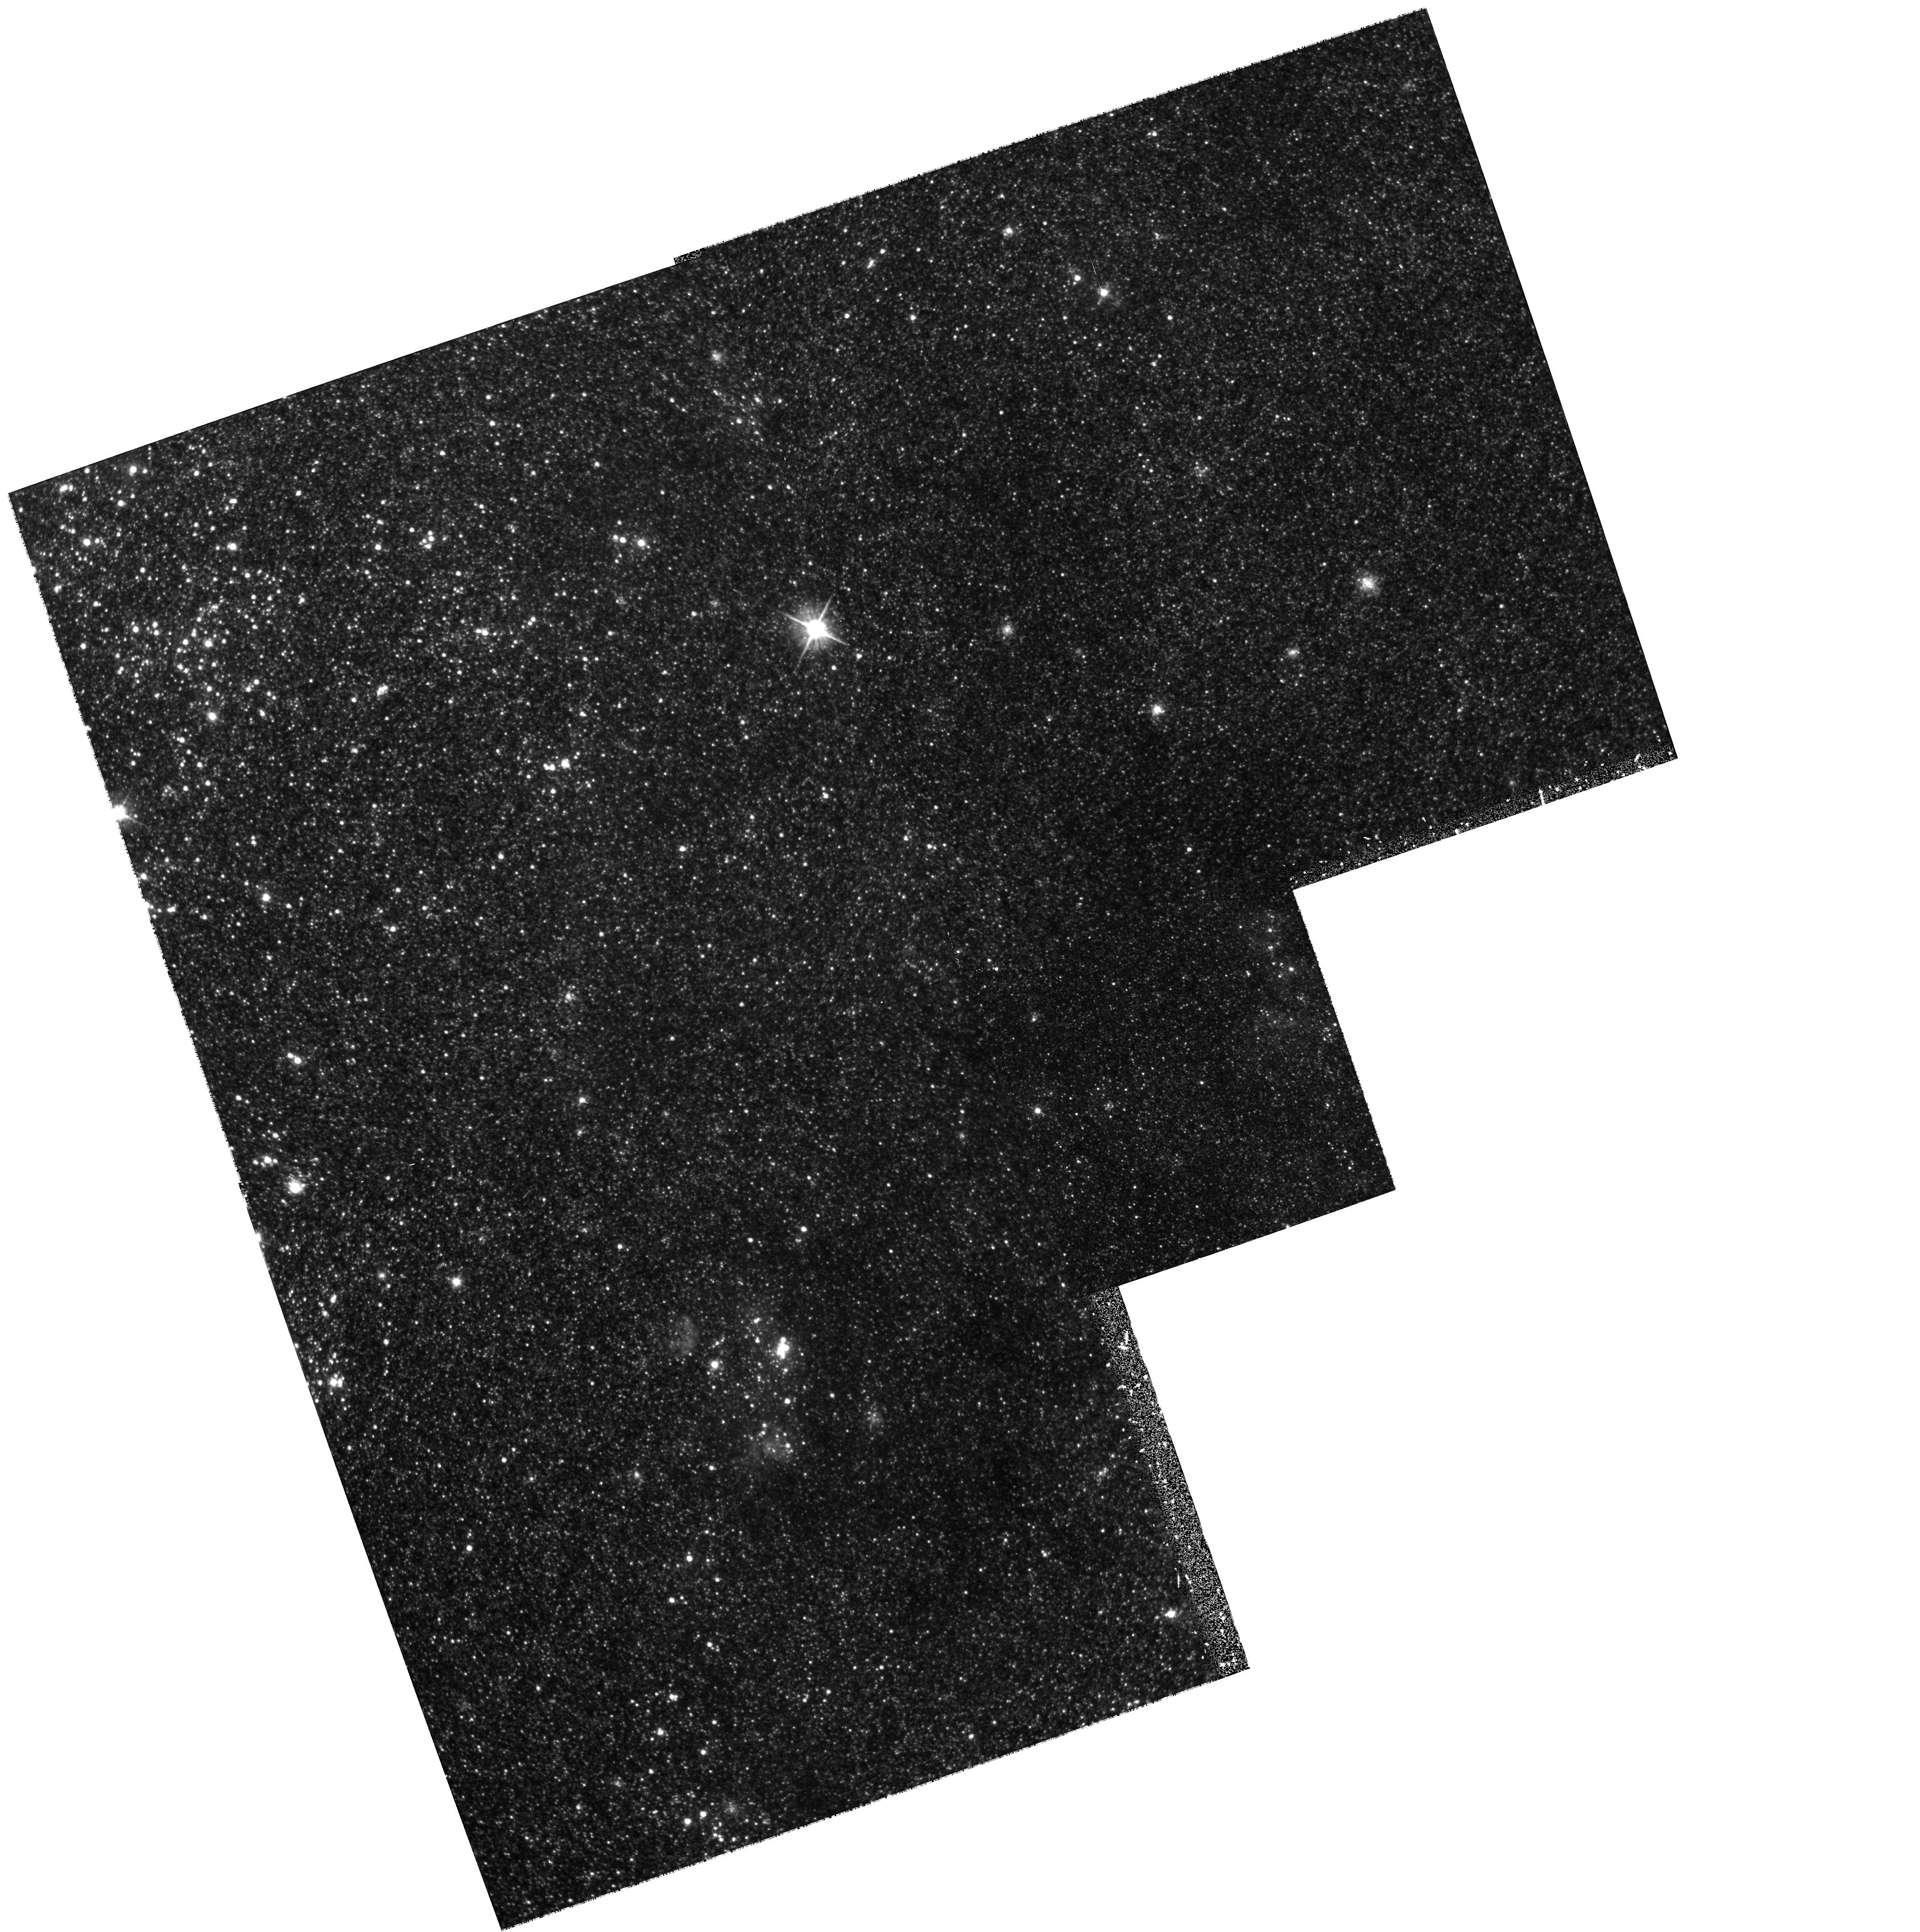
Target: NGC598-SRV5. Instrument: WFPC2/PC. Filter: F555W. Exposure: 37 min. Observation ID: hst_6640_05_wfpc2_pc_f555w_u3vn05

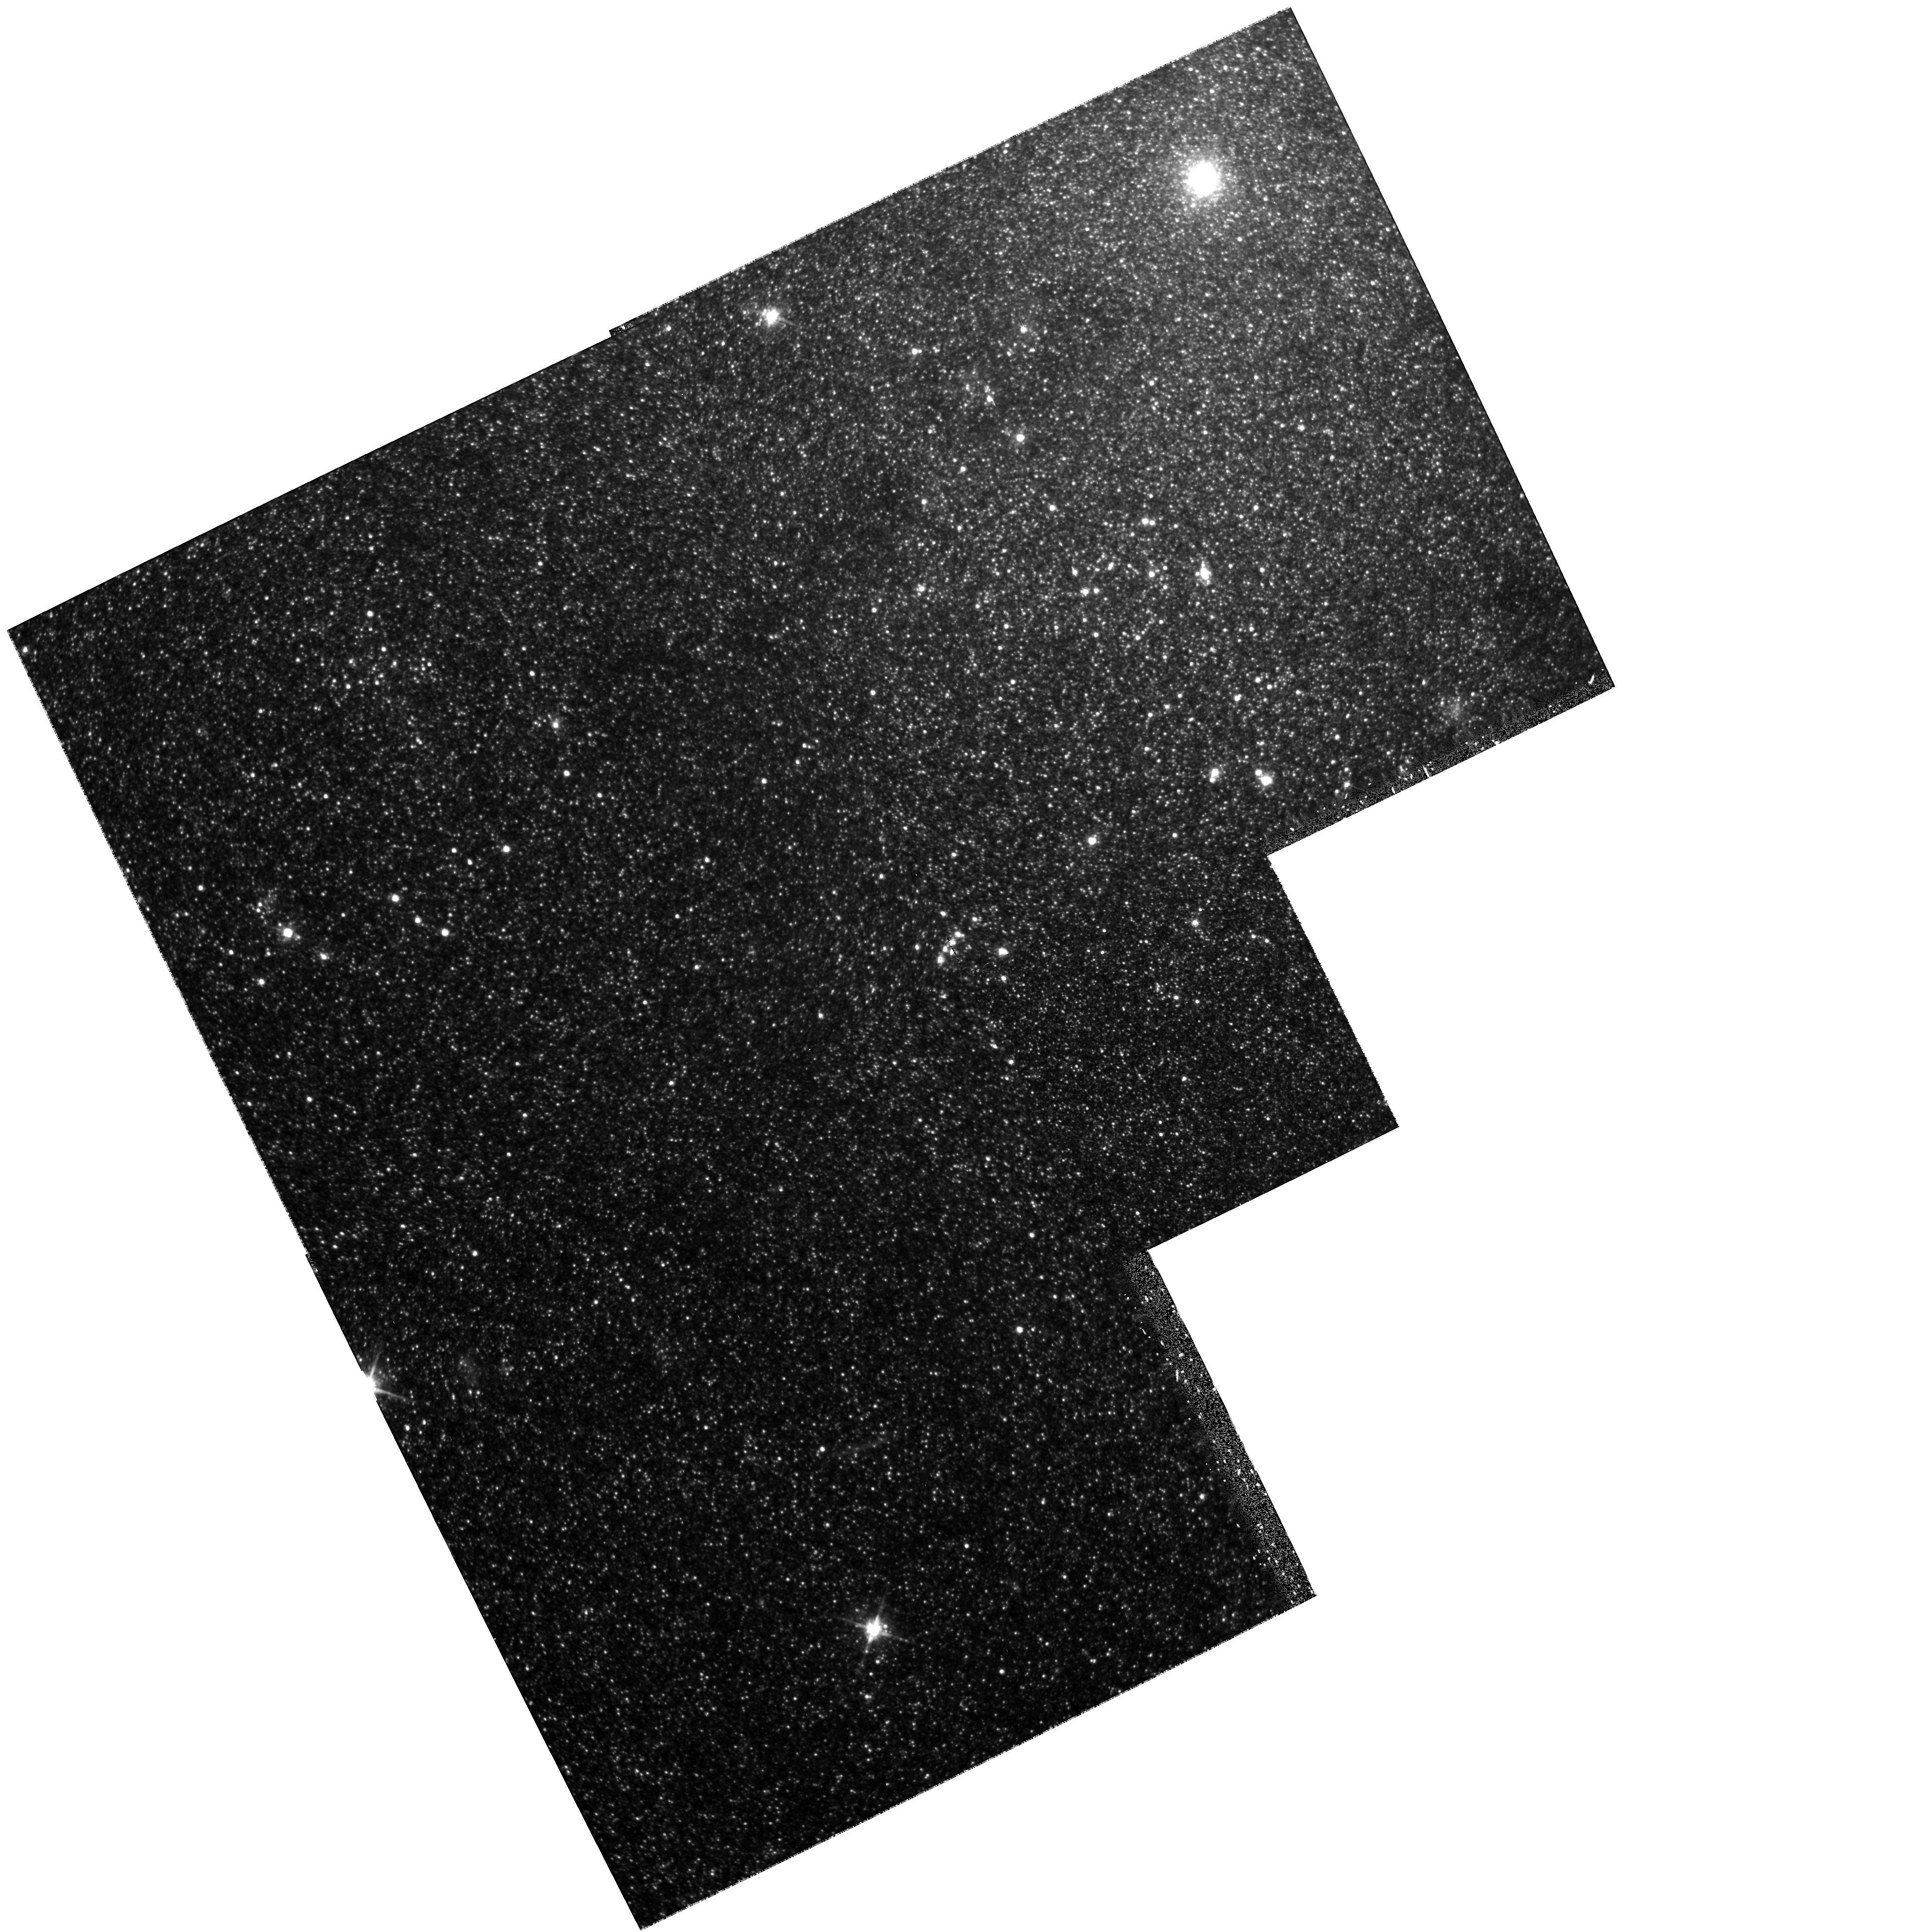
Target: NGC598-SRV2. Instrument: WFPC2/PC. Filter: F814W. Exposure: 35 min. Observation ID: hst_6640_02_wfpc2_pc_f814w_u3vn02

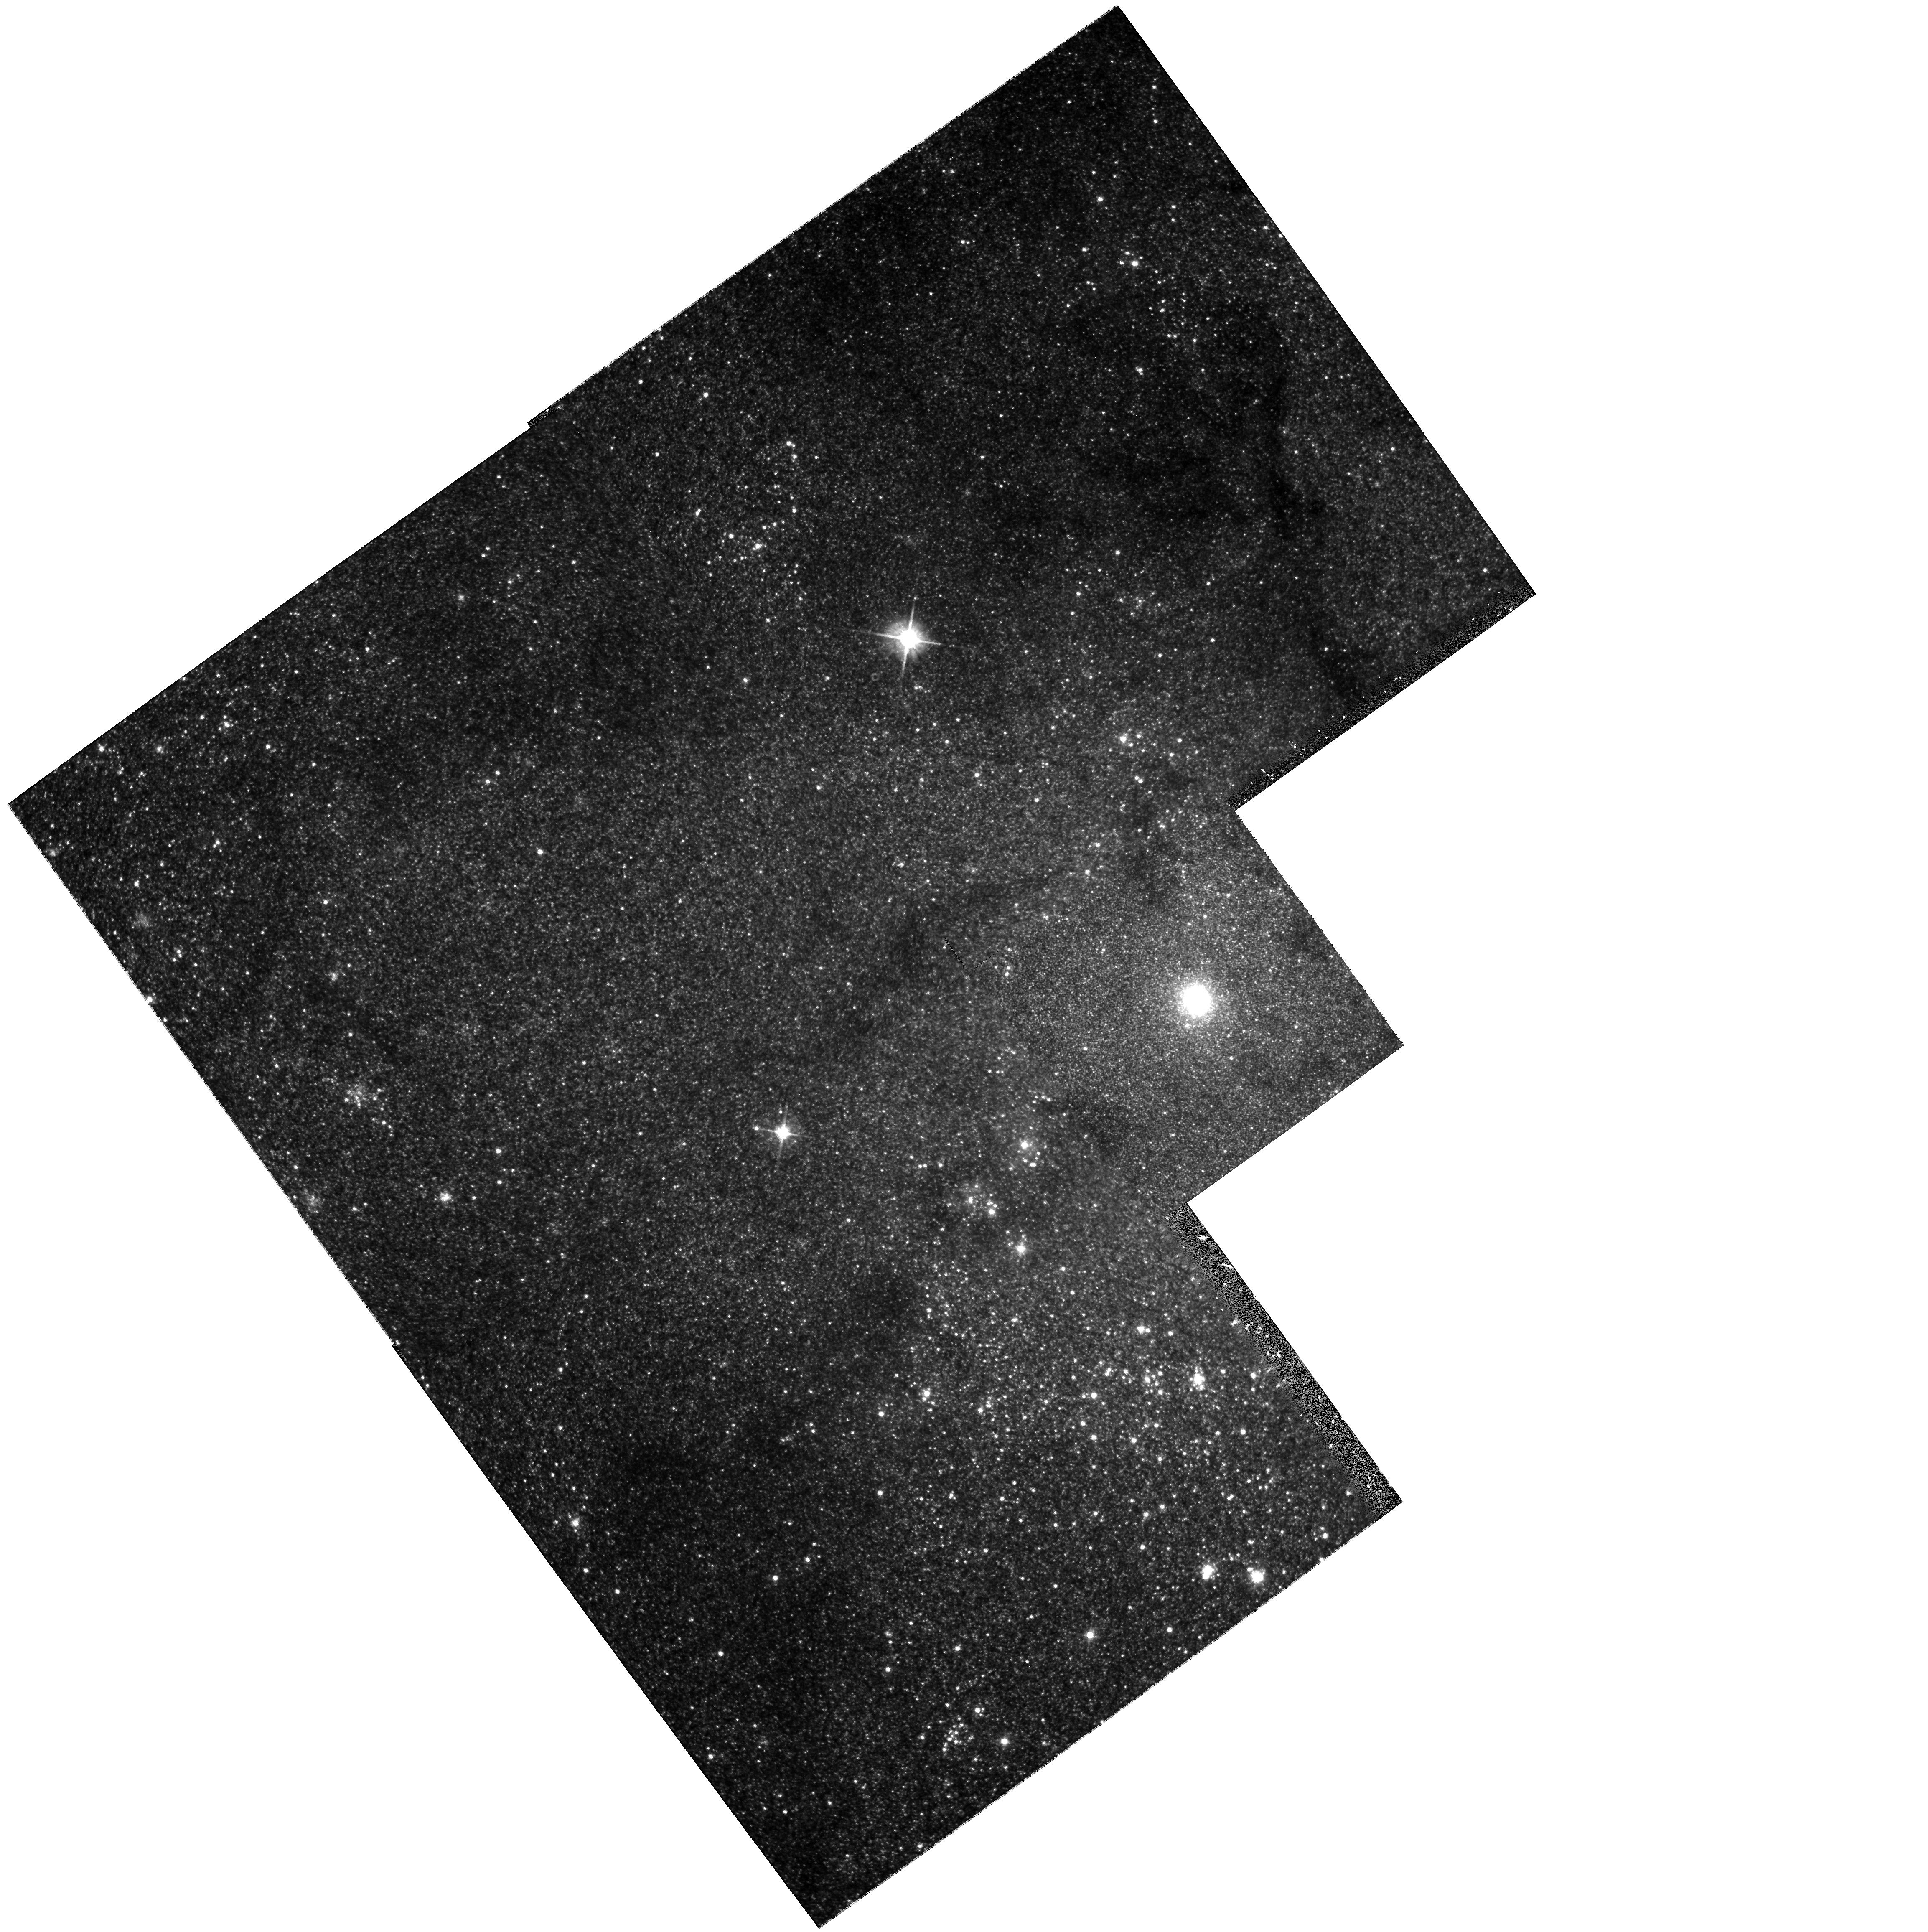
Target: NGC598-SRV1. Instrument: WFPC2/PC. Filter: F555W. Exposure: 37 min. Observation ID: hst_6640_01_wfpc2_pc_f555w_u3vn01

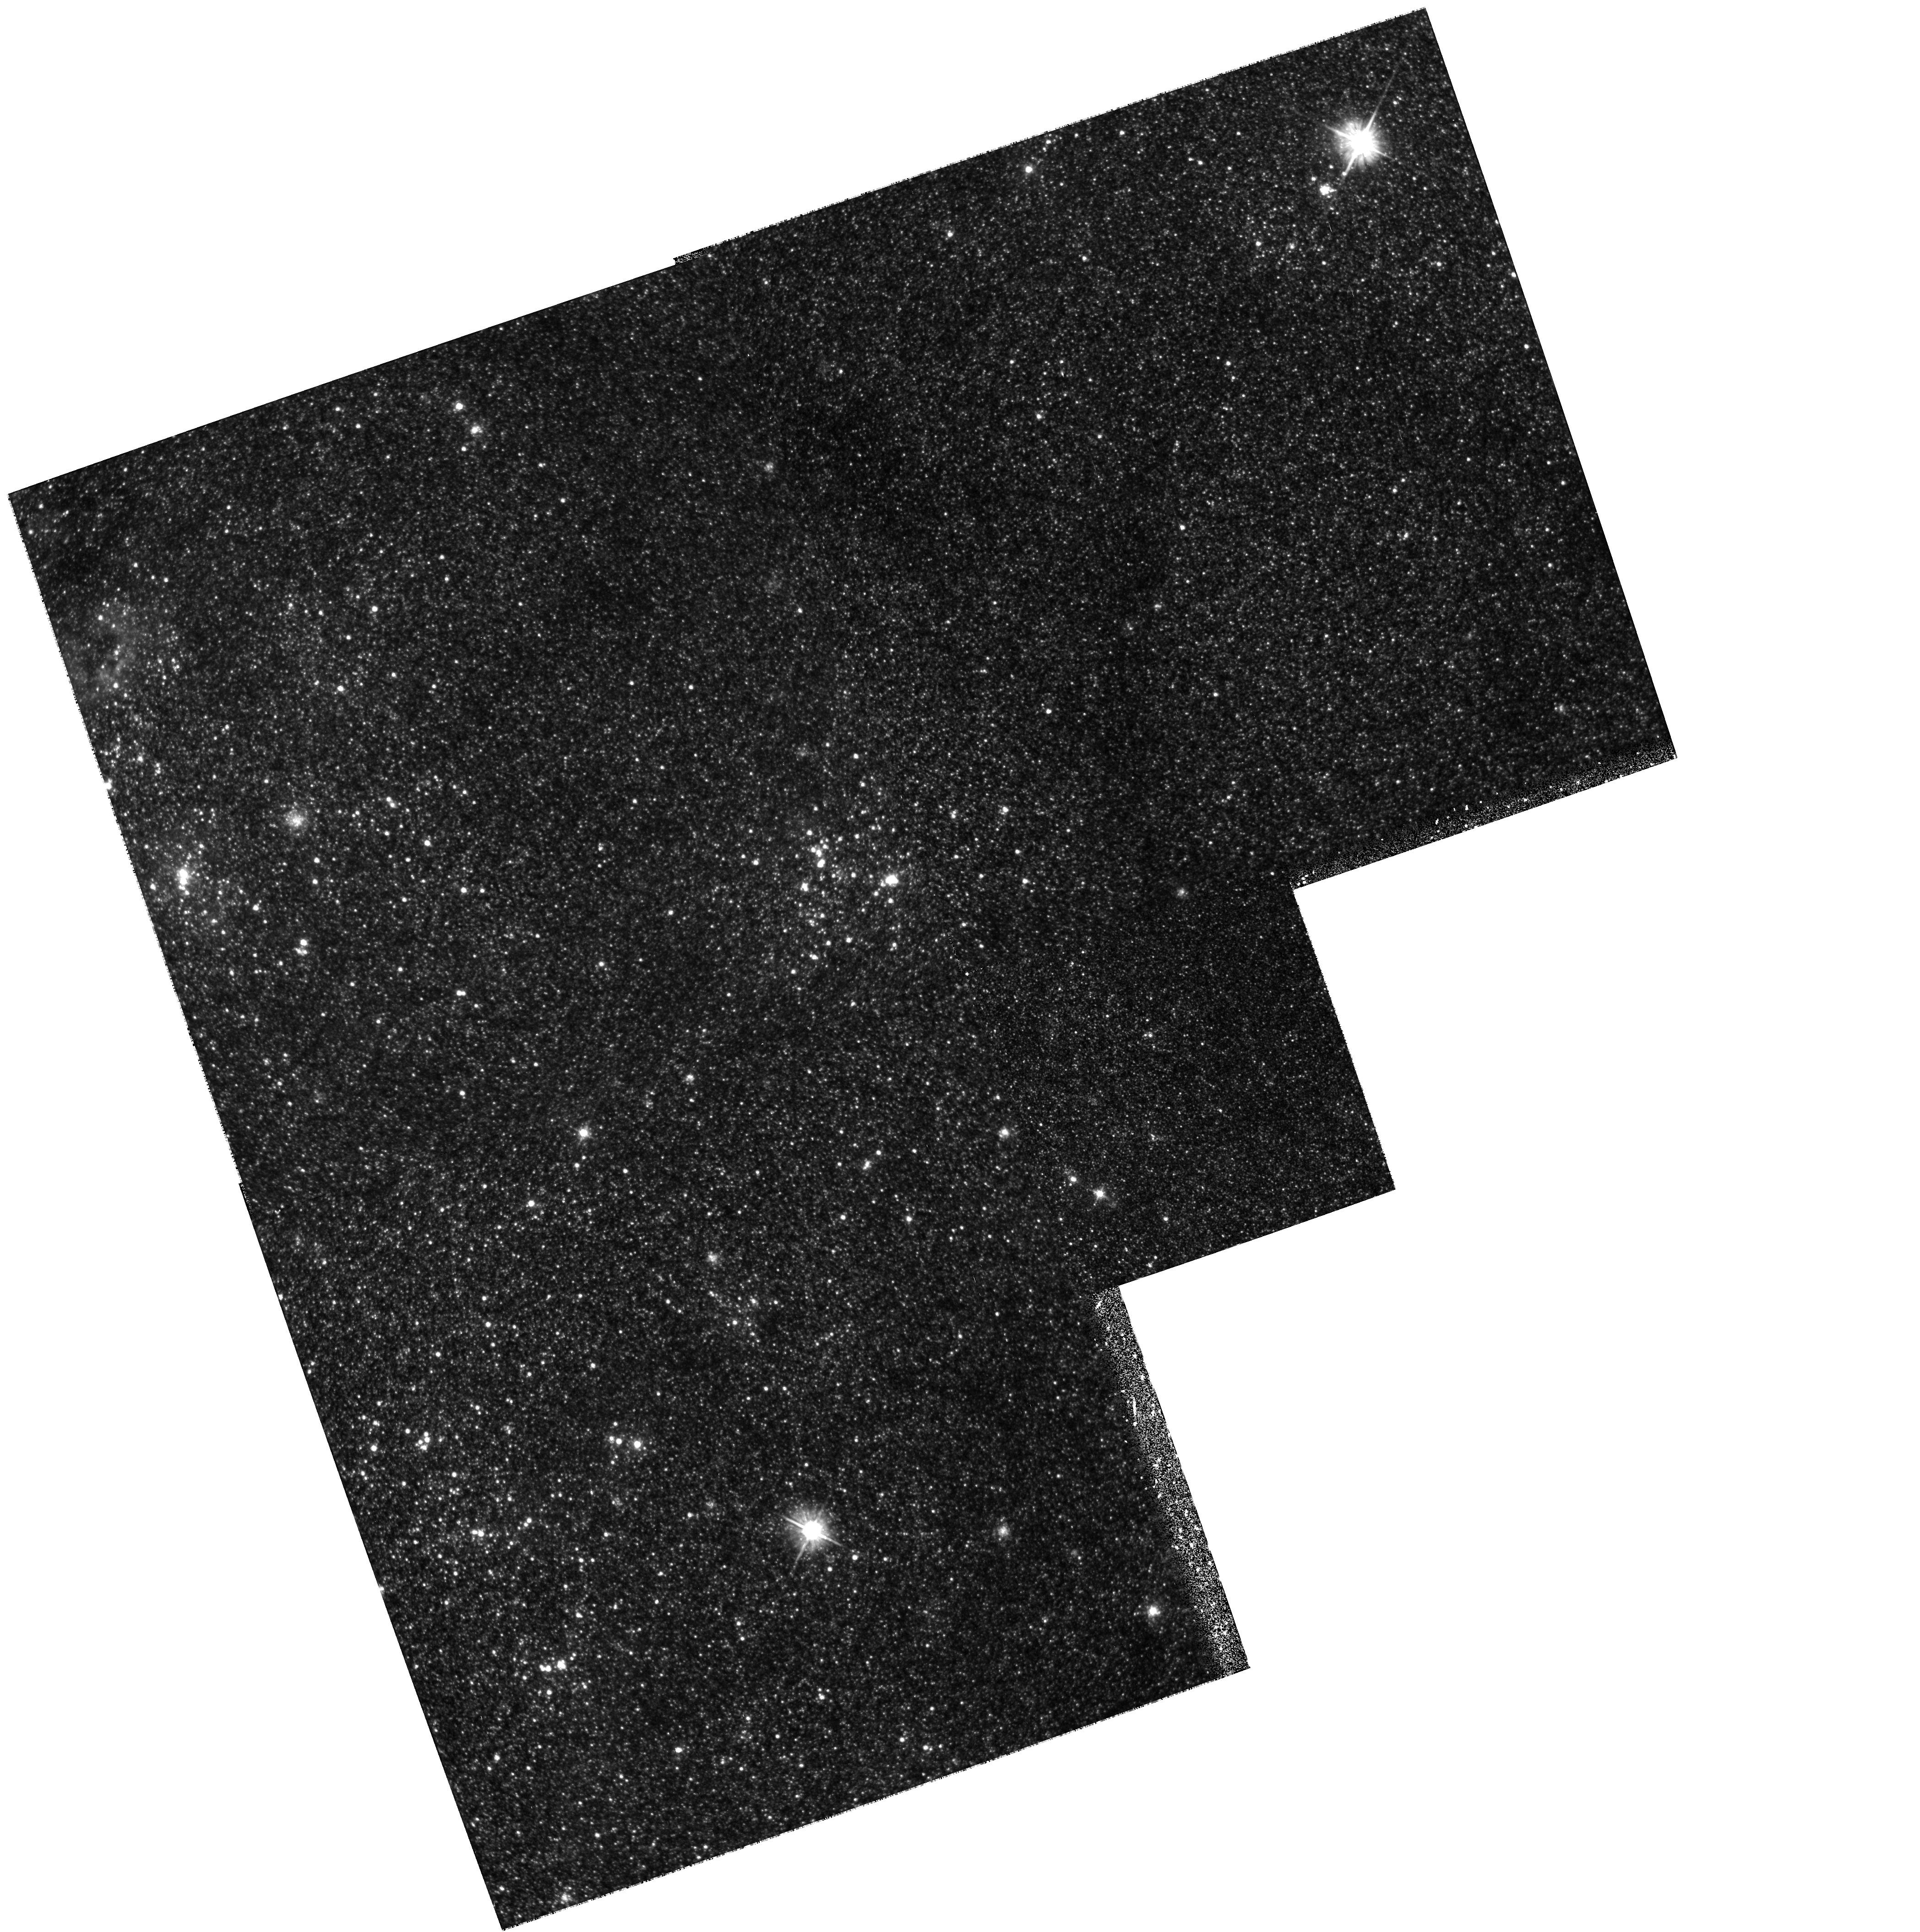
Target: NGC598-SRV4. Instrument: WFPC2/PC. Filter: F555W. Exposure: 37 min. Observation ID: hst_6640_04_wfpc2_pc_f555w_u3vn04

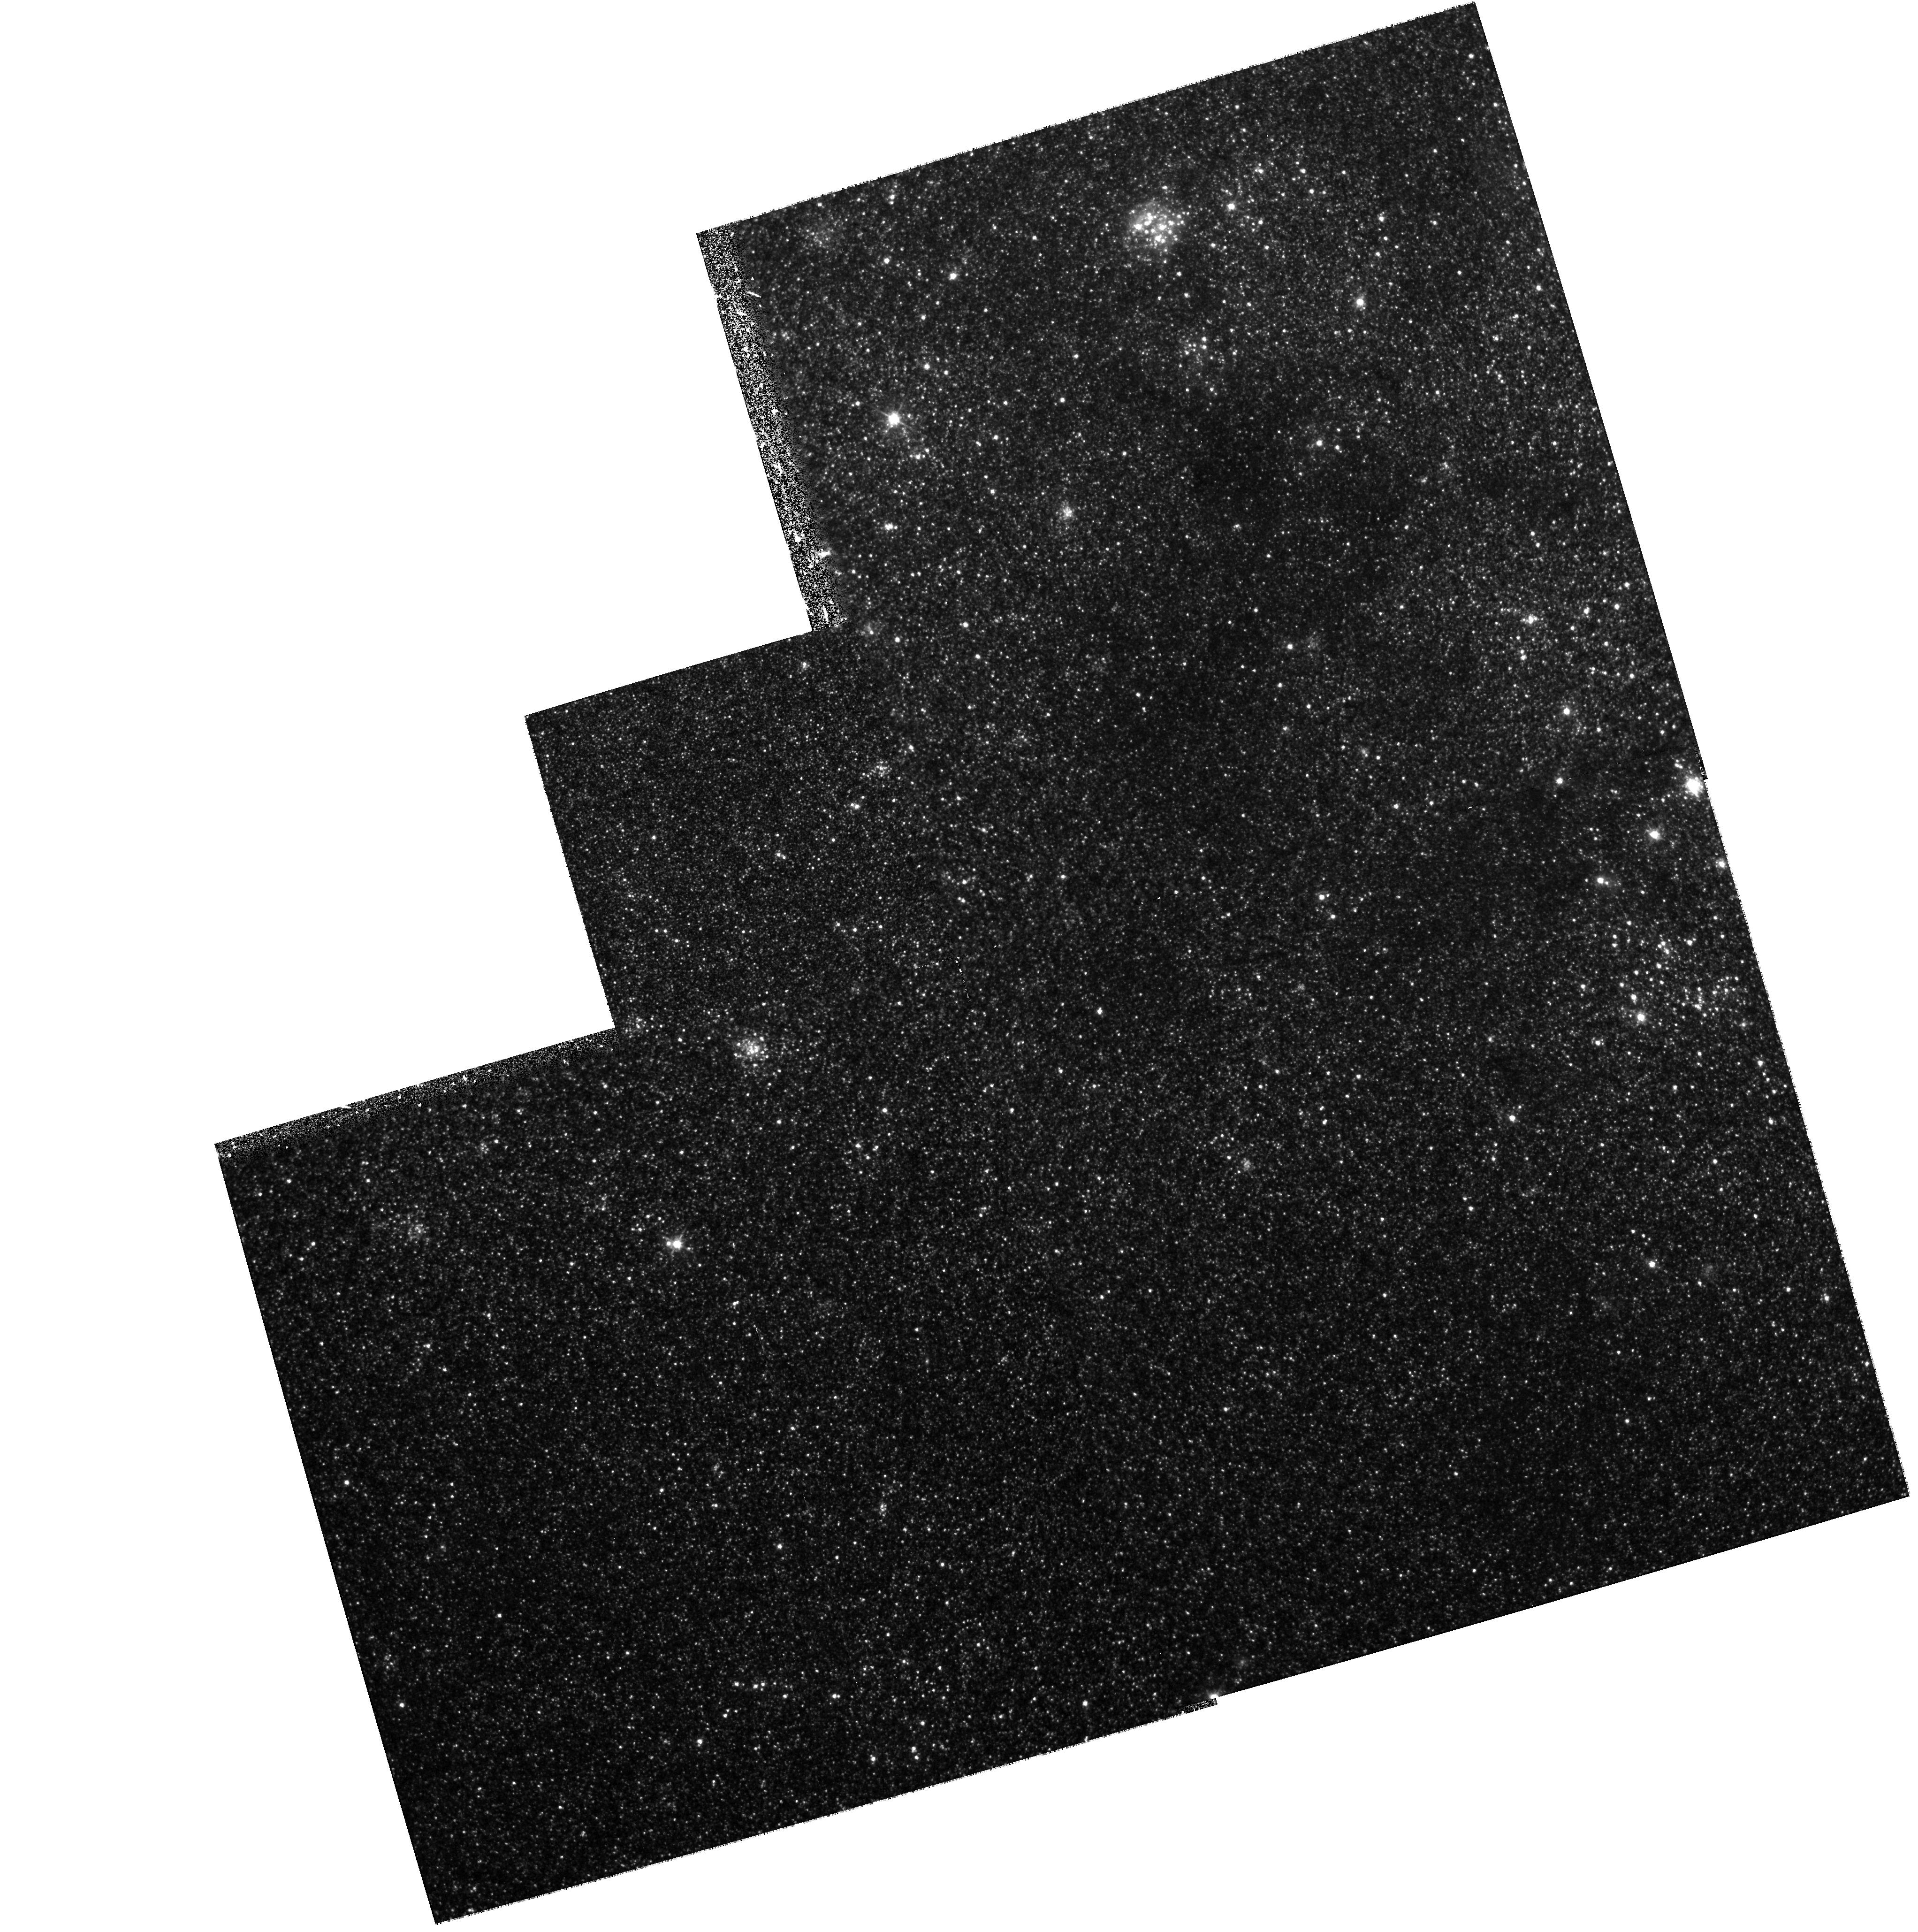
Target: NGC598-SRV6. Instrument: WFPC2/PC. Filter: F555W. Exposure: 37 min. Observation ID: hst_6640_06_wfpc2_pc_f555w_u3vn06

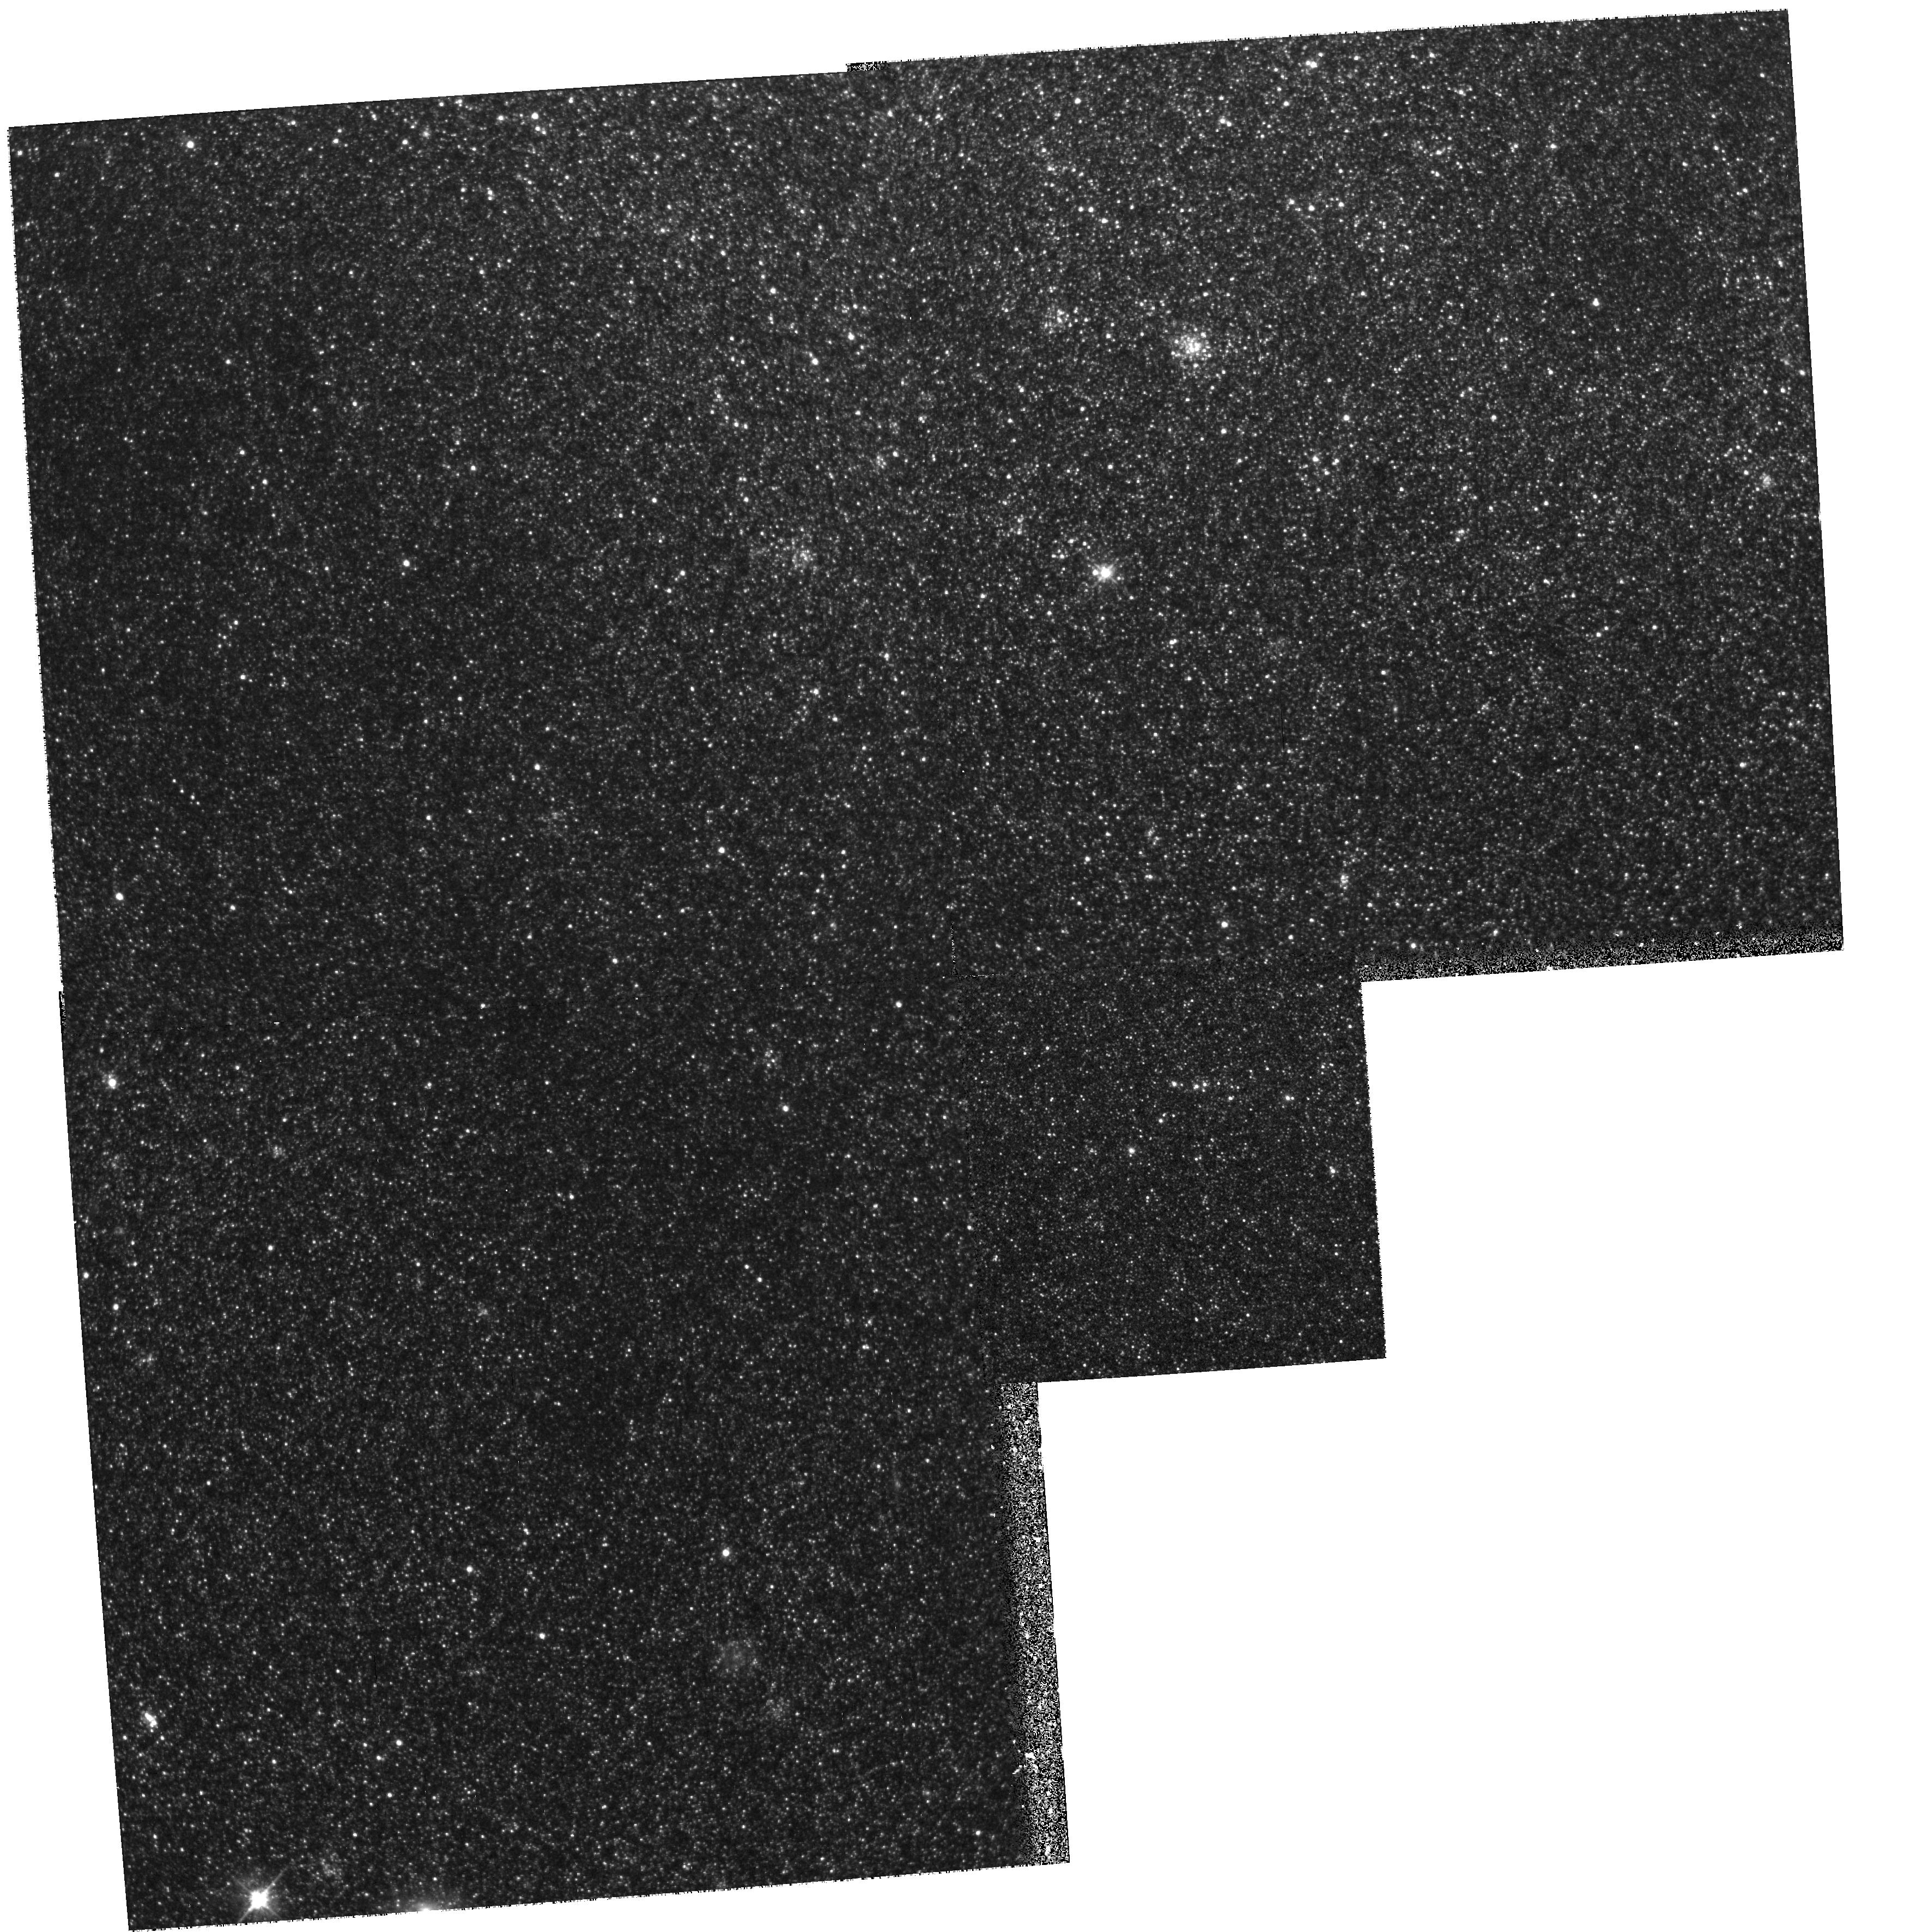
Target: NGC598-SRV7. Instrument: WFPC2/PC. Filter: F555W. Exposure: 37 min. Observation ID: hst_6640_07_wfpc2_pc_f555w_u3vn07

A Stellar Population Survey of the Nuclear Region of M33 (PI: Mighell, Kenneth John)

Our analysis of archival HST images of the nuclear region of M33 reveal that the old, red stars are more centrally concentrated to the nucleus than the young star forming disk. We will extend our investigation of the stellar populations near the nucleus of M33 out to a radial distance of 10 arcmin by doing a WFPC2 strip survey of all M33 stars brighter than I~23.0 mag from the nucleus to the nearby globular cluster H38. The detection limit of the survey is about 2.3 mag below the tip of the red giant branch of the Population II stars in M33. This survey will allow us to separate the bulge population from the disk on the basis of their spatial distributions and we will also cover a large enough radial distance from the nucleus to measure directly the effective radius of the spheroid population. Our discovery of a large abundance spread of at least 1.5 dex found in the population II red giants near the nucleus of M33 suggests that the the chemical evolution of the nuclear region was considerably different than that of the M33 halo. This survey should provide valuable information about the formation and chemical evolution of the nuclear region of M33. These images will show whether M33 has a bulge that is much younger than its halo, how its oldest populations are related to the disk, and how the spheroid is related to the nucleus. This kind of detailed study is possible only in M33 because of its proximity, face-on inclination, low surface brightness, and well defined population II.